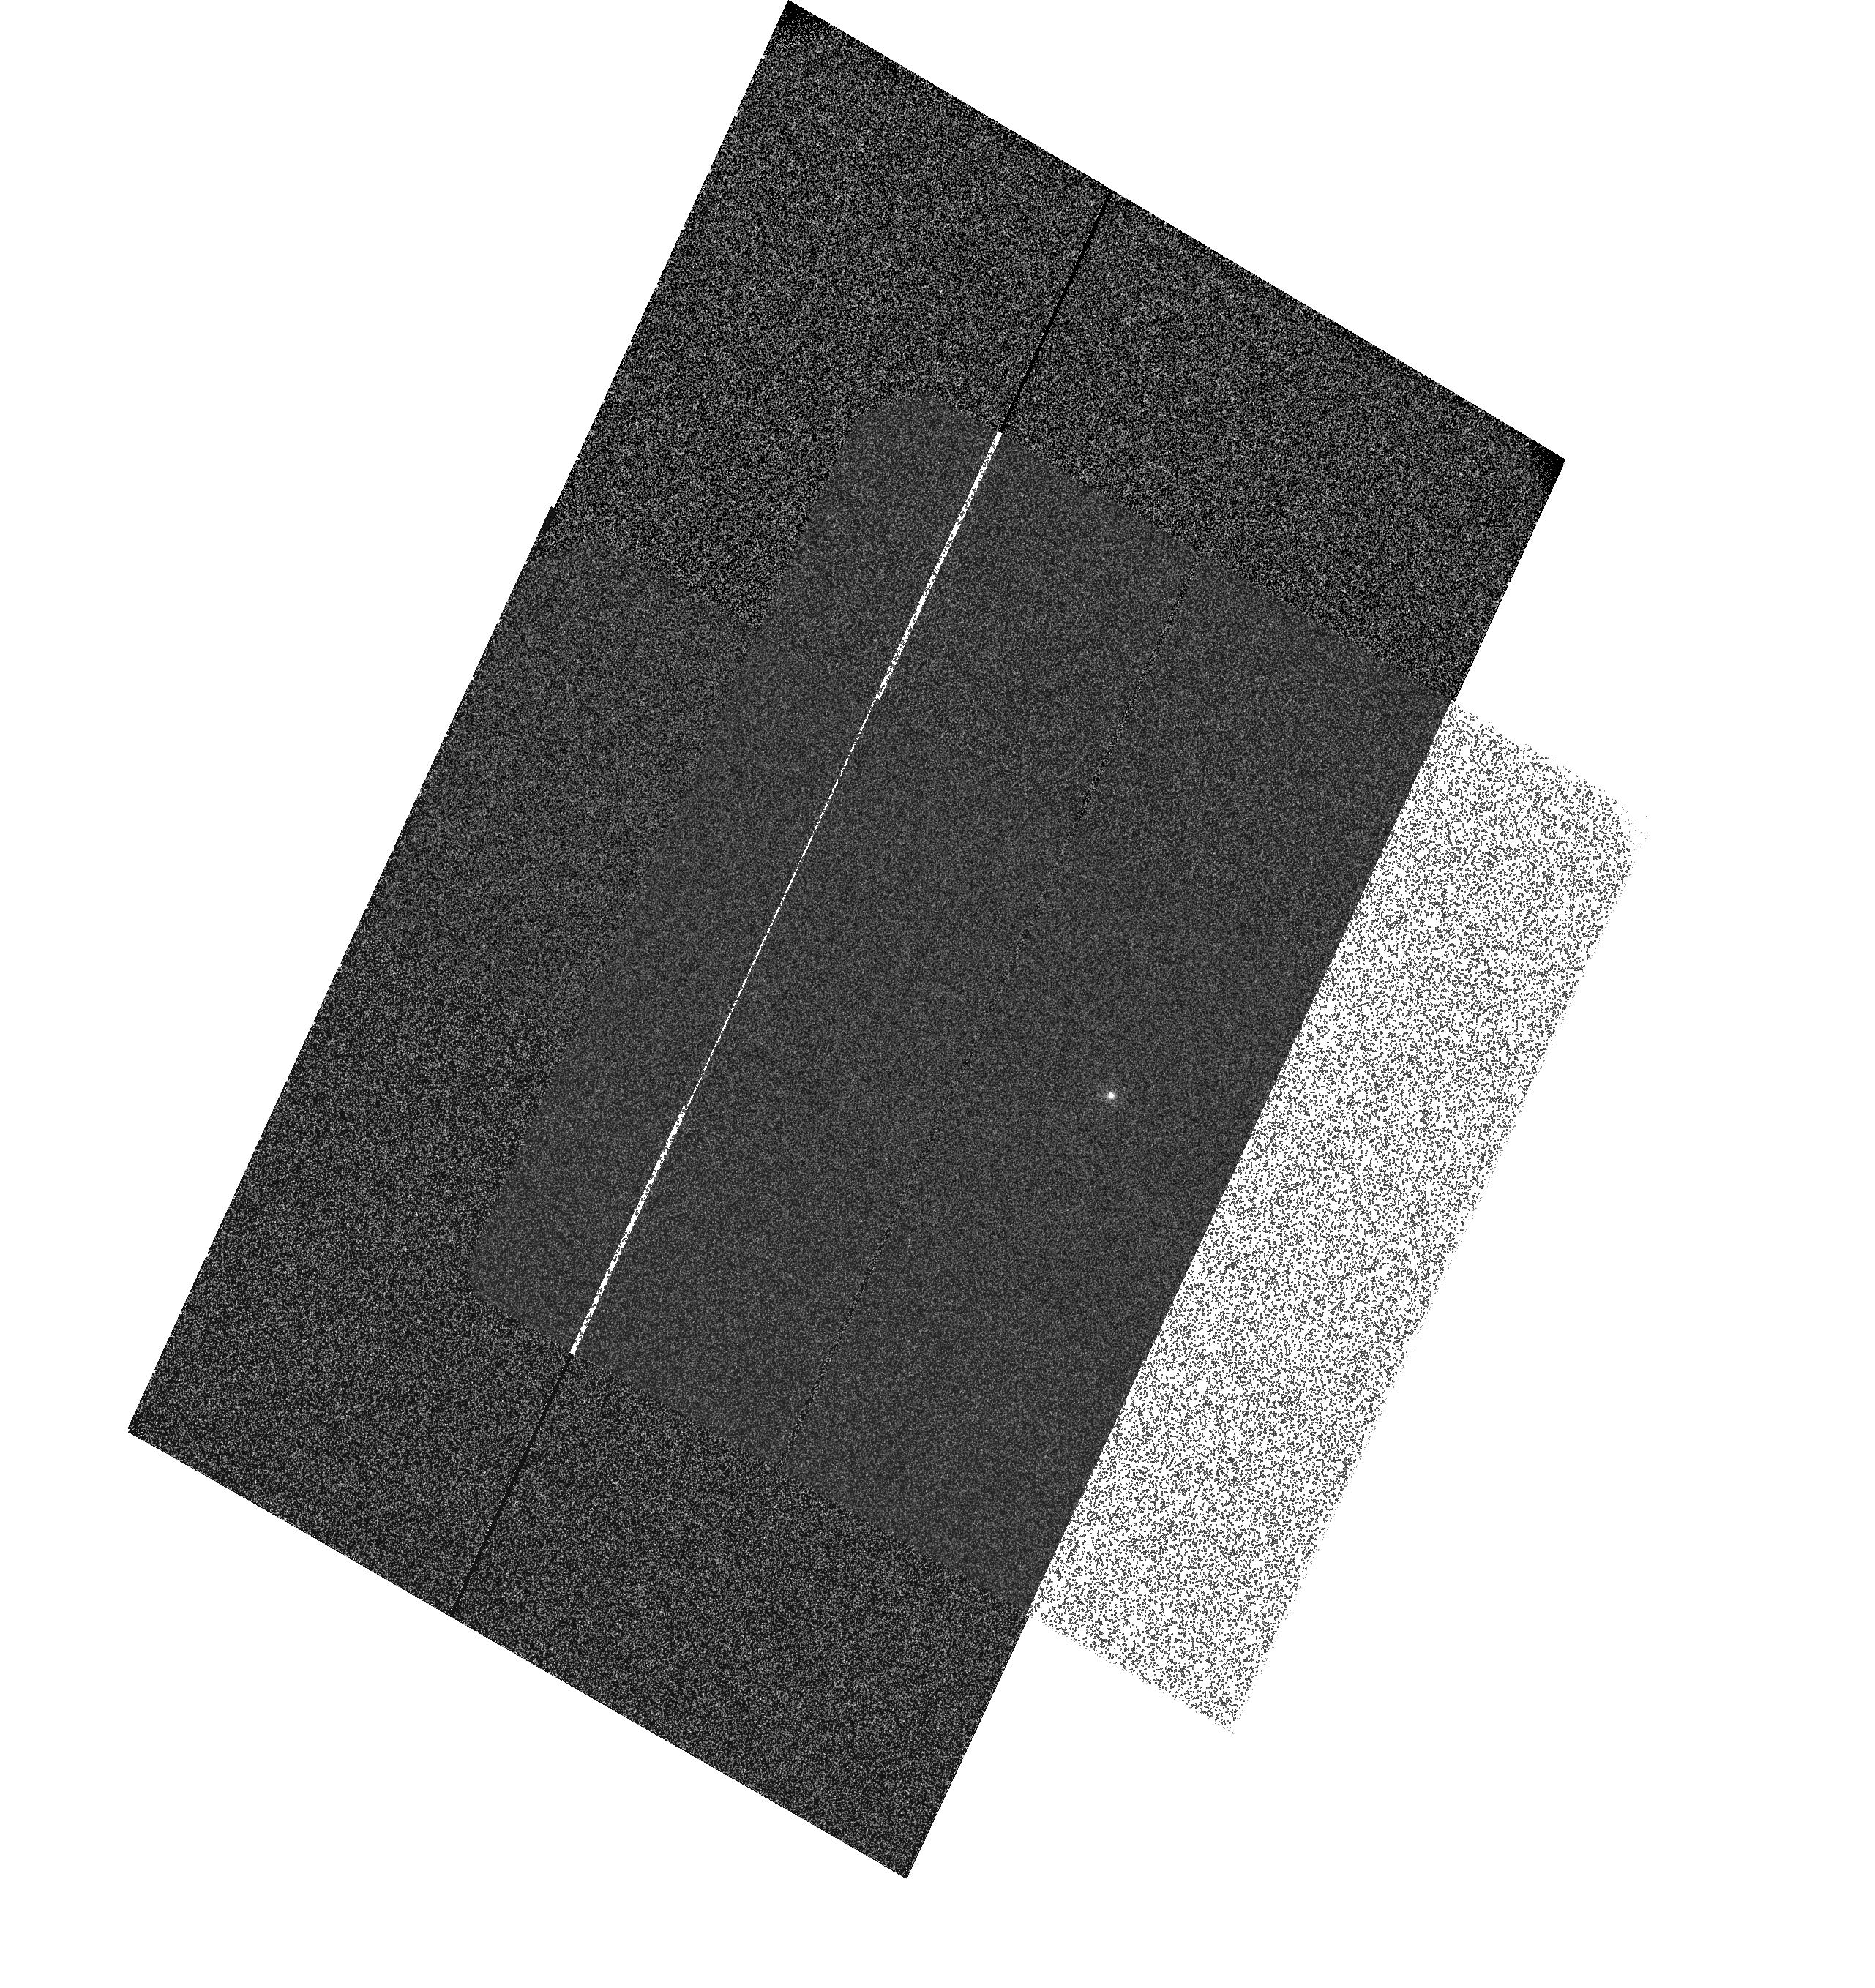
Target: LTT-9491. Instrument: ACS/SBC. Filter: F122M. Exposure: 2 min. Observation ID: hst_11056_02_acs_sbc_f122m_j9vb02

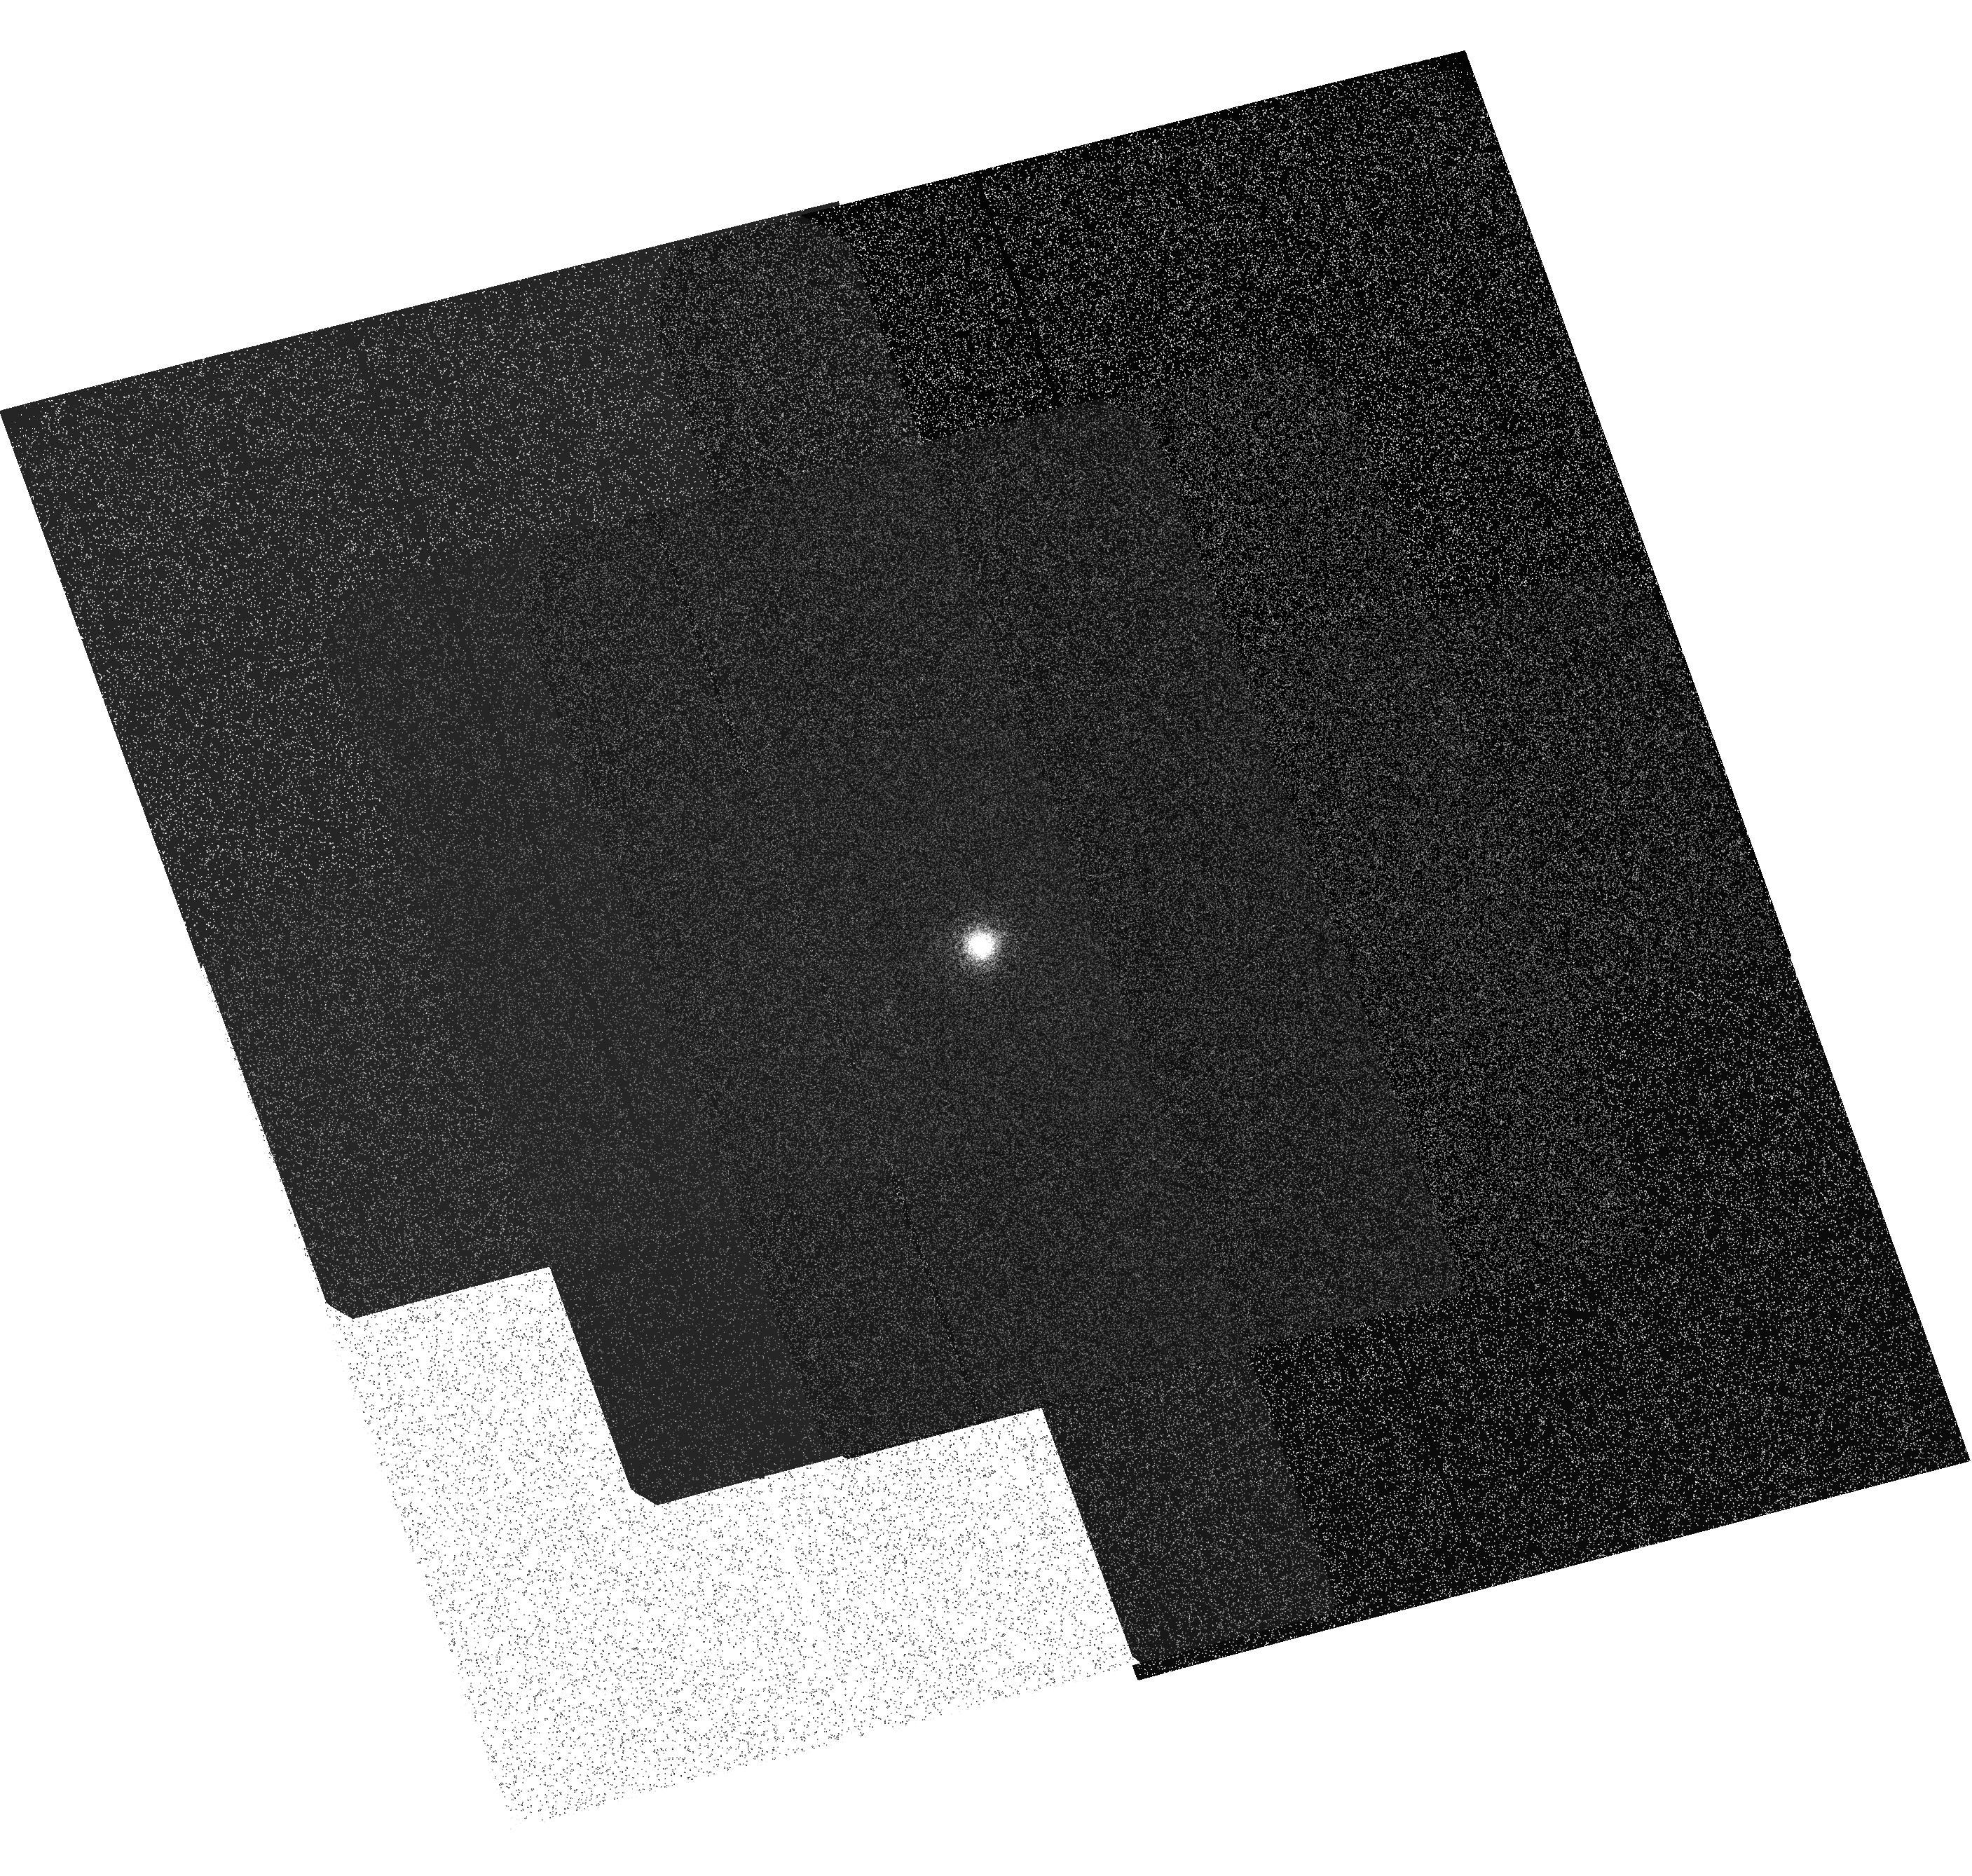
Target: WD-1657+343. Instrument: ACS/SBC. Filter: F122M. Exposure: 1 min. Observation ID: hst_11056_04_acs_sbc_f122m_j9vb04

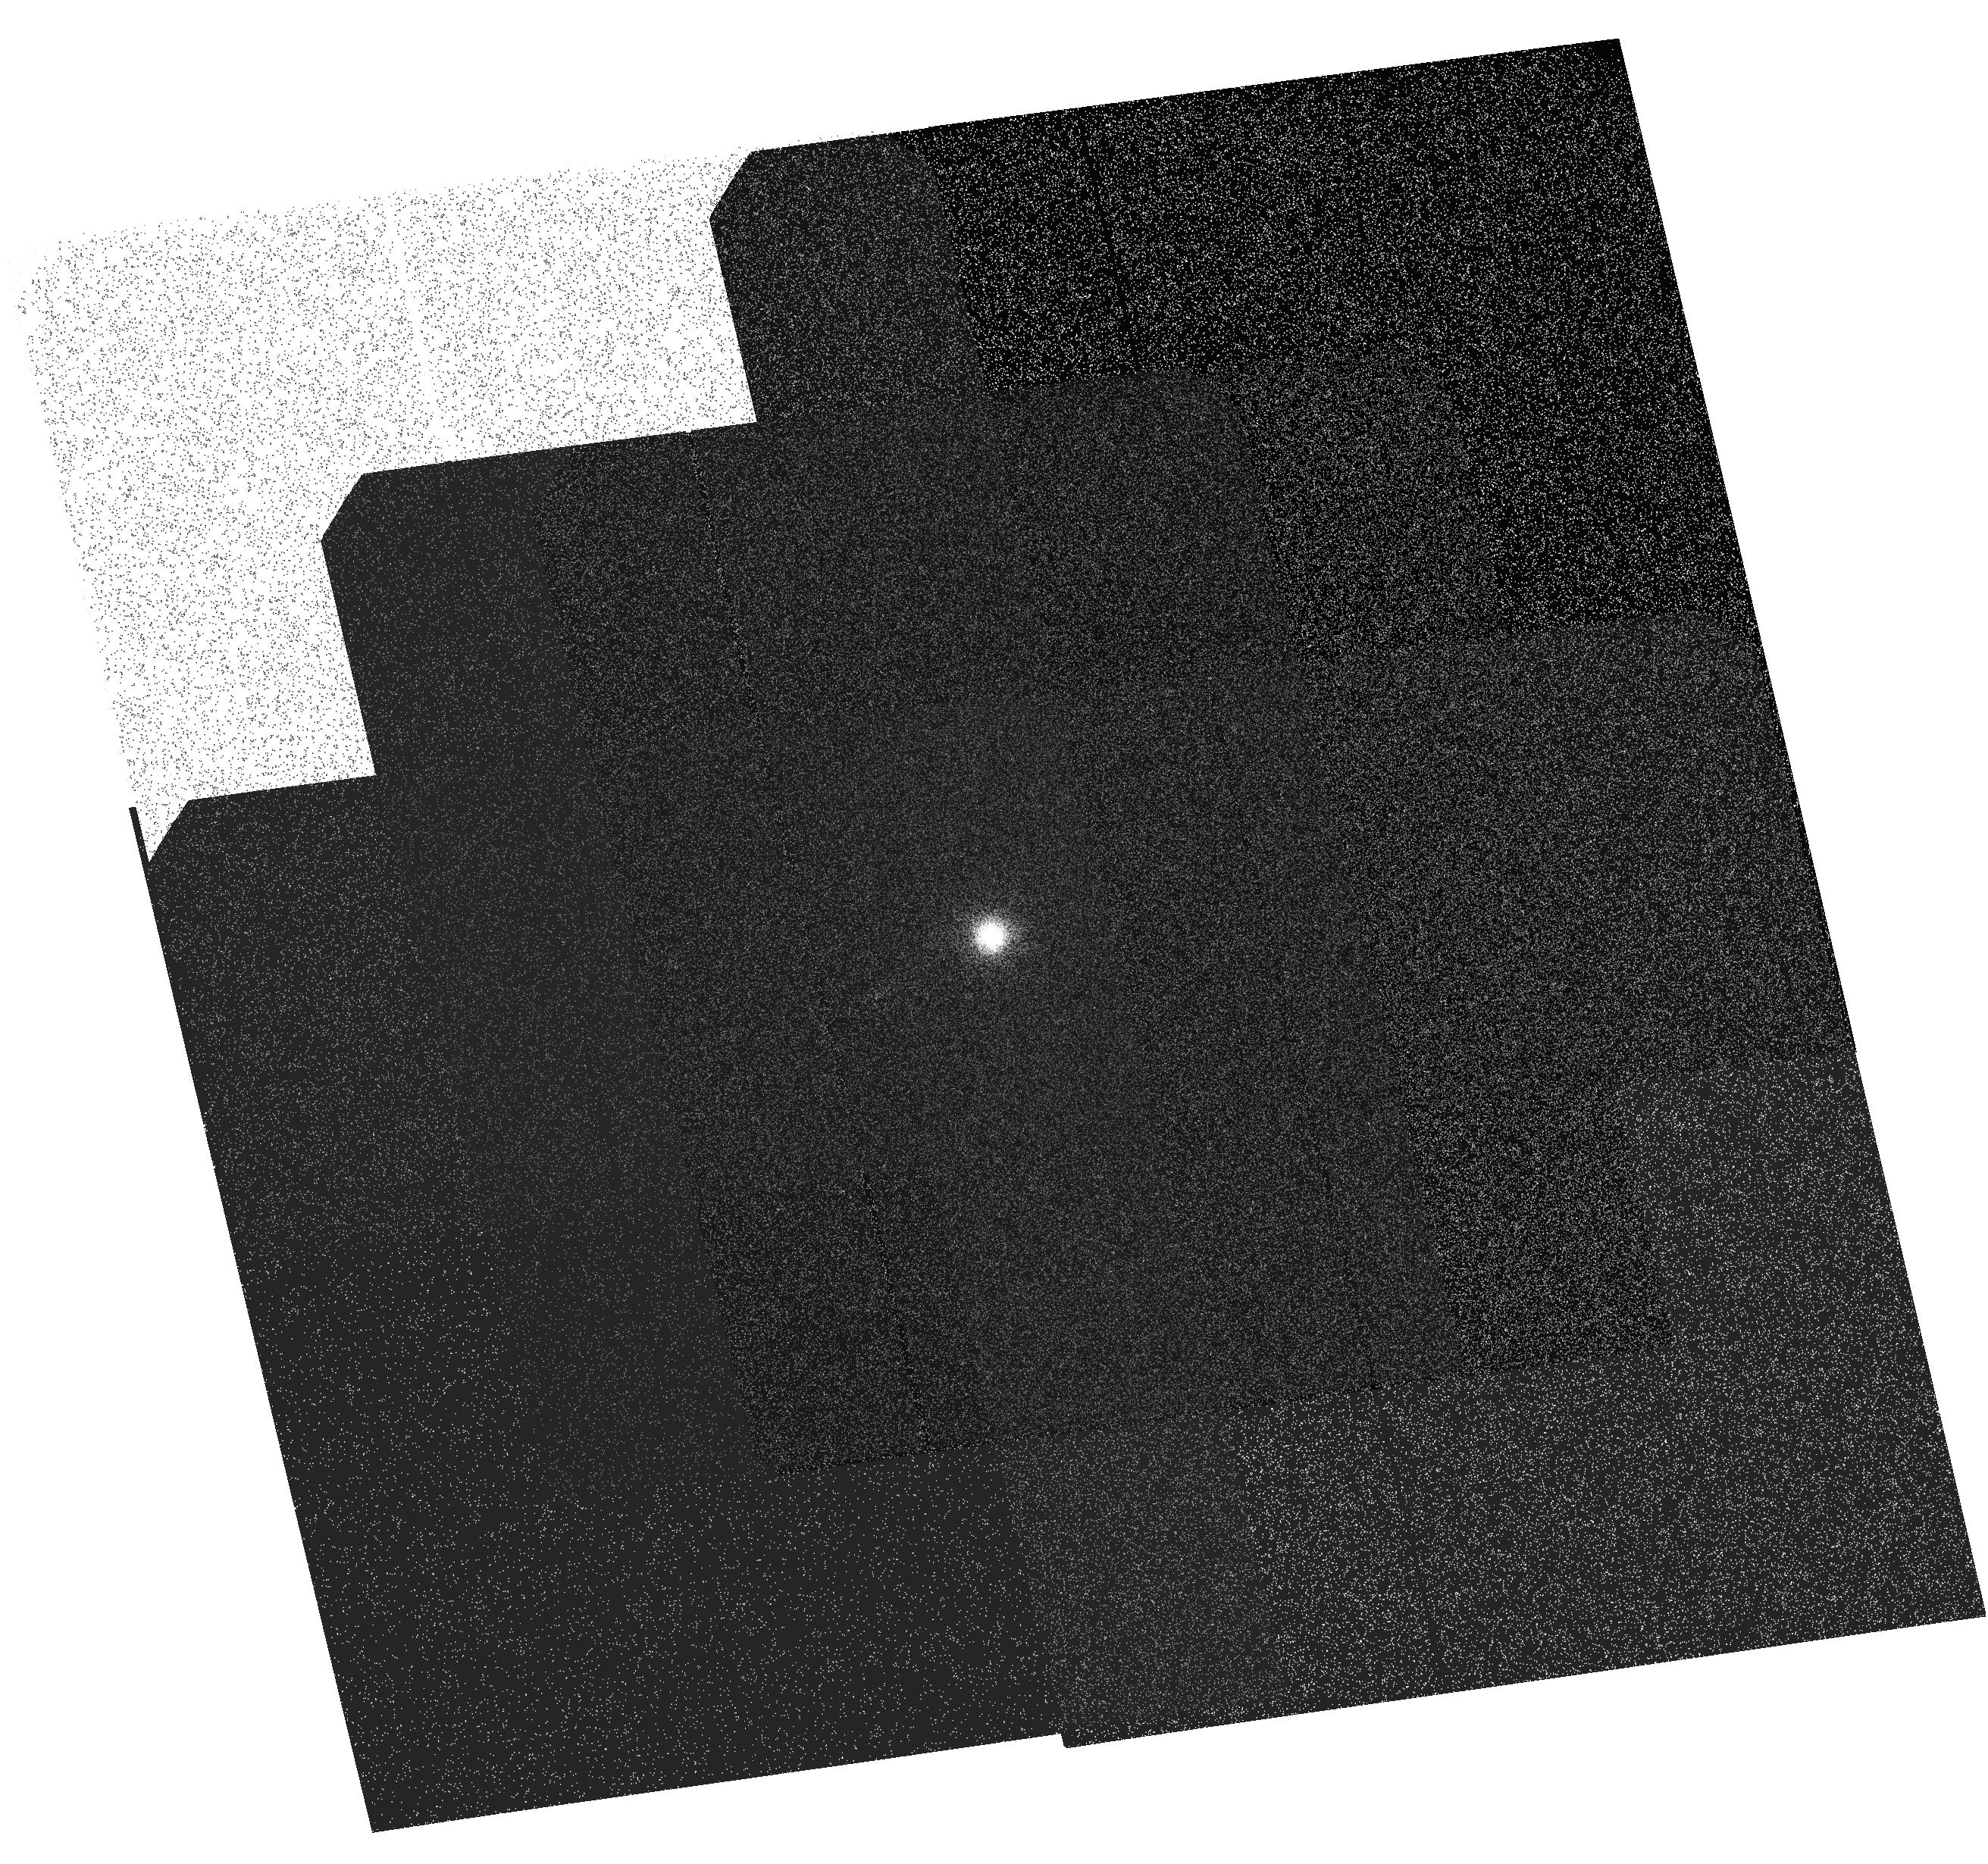
Target: WD-1657+343. Instrument: ACS/SBC. Filter: F122M. Exposure: 1 min. Observation ID: hst_11056_01_acs_sbc_f122m_j9vb01

Improved Sensitivity SBC Prisms (PI: Walsh, Jeremy Richard)

The flux calibration of the SBC (PR110L and PR130L) will be improved by observing for each prism white dwarf standards (WD1657+343 and LTT9491). The blue standard star WD1657+343 has previously been observed with ACS/SBC and will serve as a reference point to track time dependent variations. LTT9491 is much redder and thus will be used to investigate the sensitivity curve of ?red? targets to check for a potential red leak of the SBC. Additionally, LTT9491 shows various strong absorption lines which can be used to confirm the wavelength calibration of the PR110L and PR130L prisms. The standard stars are observed at a variety of pointings across the SBC detector in order to map spatial variations. LTT9491 will also be observed with ACS/HRC PR200L to obtain an improved flux calibration from about 1800 A to 4000 A.